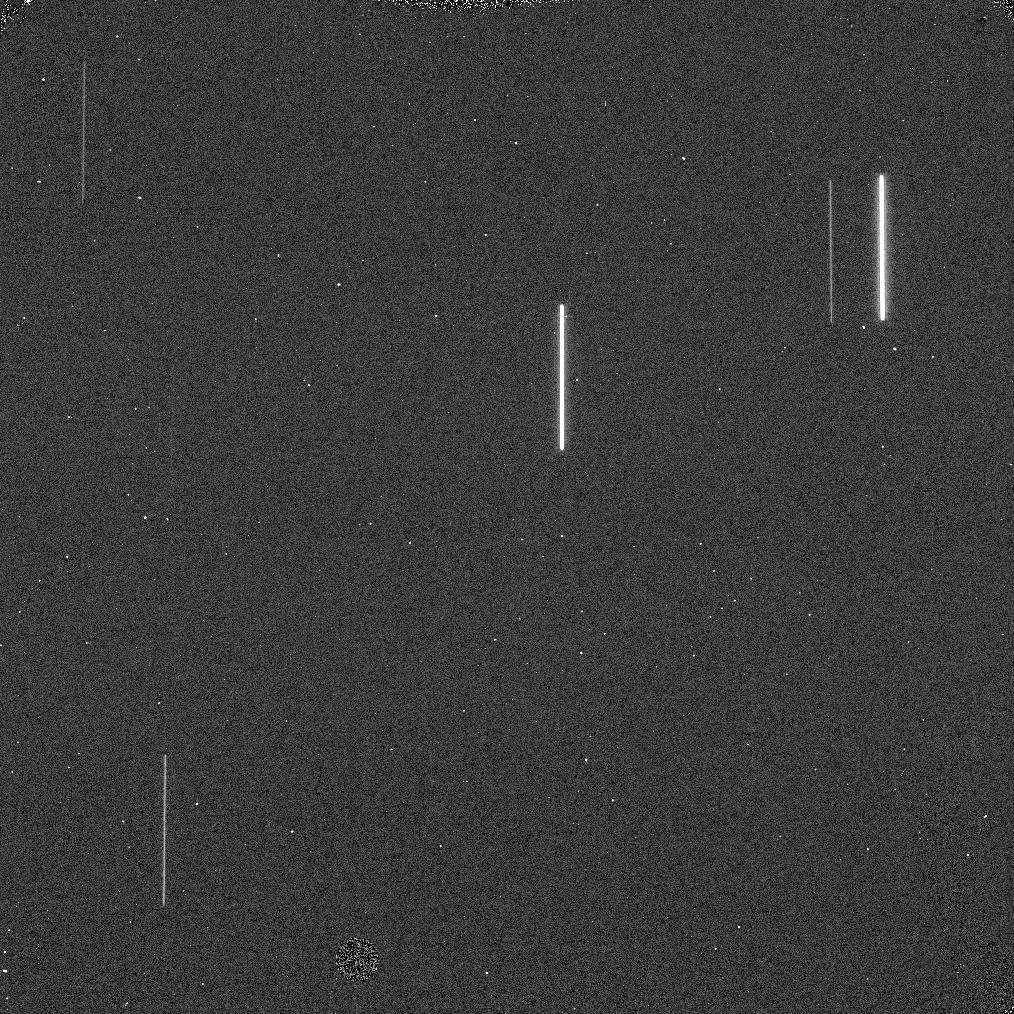
Target: P330E
Instrument: WFC3/IR
Filter: F130N
Exposure: 1 min
Observation ID: iczt61c7q

On-orbit Verification of the SPARS5 Sample Sequence (PI: McCullough, Peter)

This program tests the performance of the SPARS5 sample sequence, especially with spatial scans. It has been allocated one external orbit and 18 internal orbits for an initial set of darks and internal flats. This program potentially supports the 5-10% of each HST cycle that typically is devoted to spatial scans of exoplanet transits in the IR, as the SPARS5 was designed for just such programs. The SPARS5 sample sequence needs to be validated on orbit in order to make sure it works as expected, especially with the following arrays which we expect will be the main configurations for its use: 1024x1024, 512x512, and 256x256. In addition to simply verifying that "nothing unexpected" occurs, an on orbit test with scans will verify the timing delays that synchronize the detector operations with the scans are no different for the SPARS5 as any other sample sequence. (They shouldn't be different, because the detector preparation is the same for all sequences.)